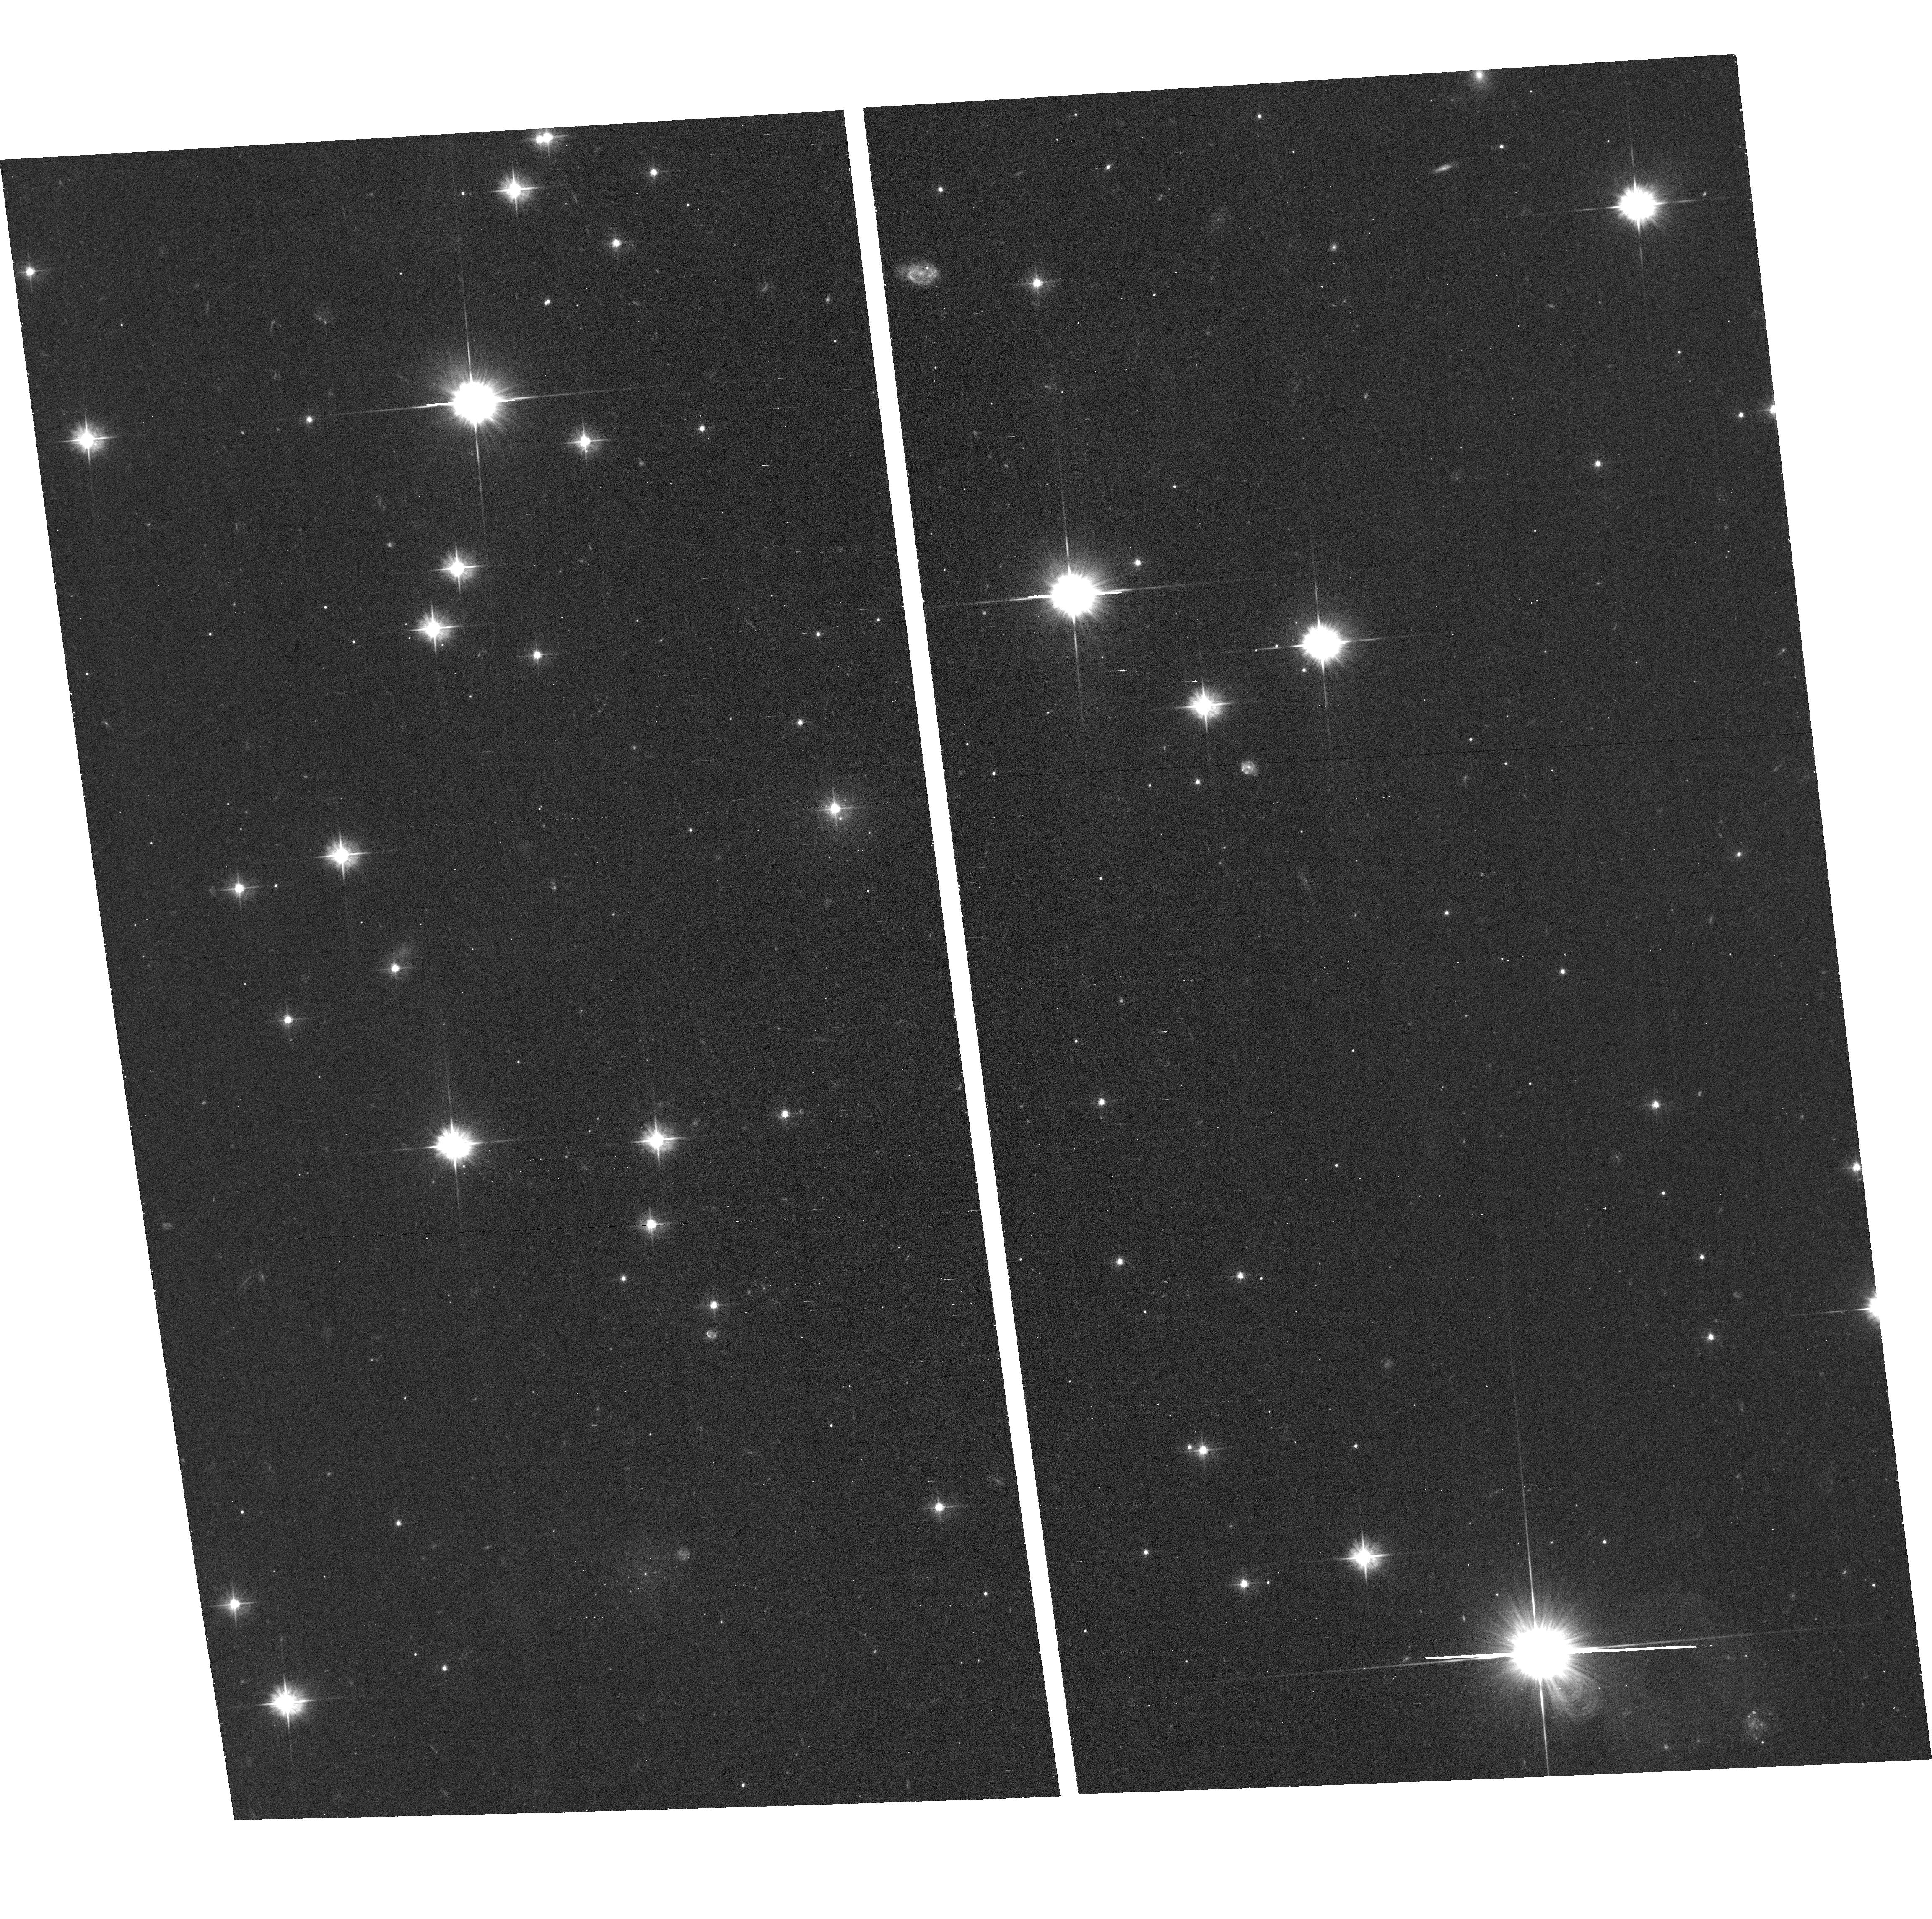
Target: field at RA 49.891°, Dec 41.978°
Instrument: ACS/WFC
Filter: F475W
Exposure: 41 min
Observation ID: hst_15235_09_acs_wfc_f475w_jdkb09

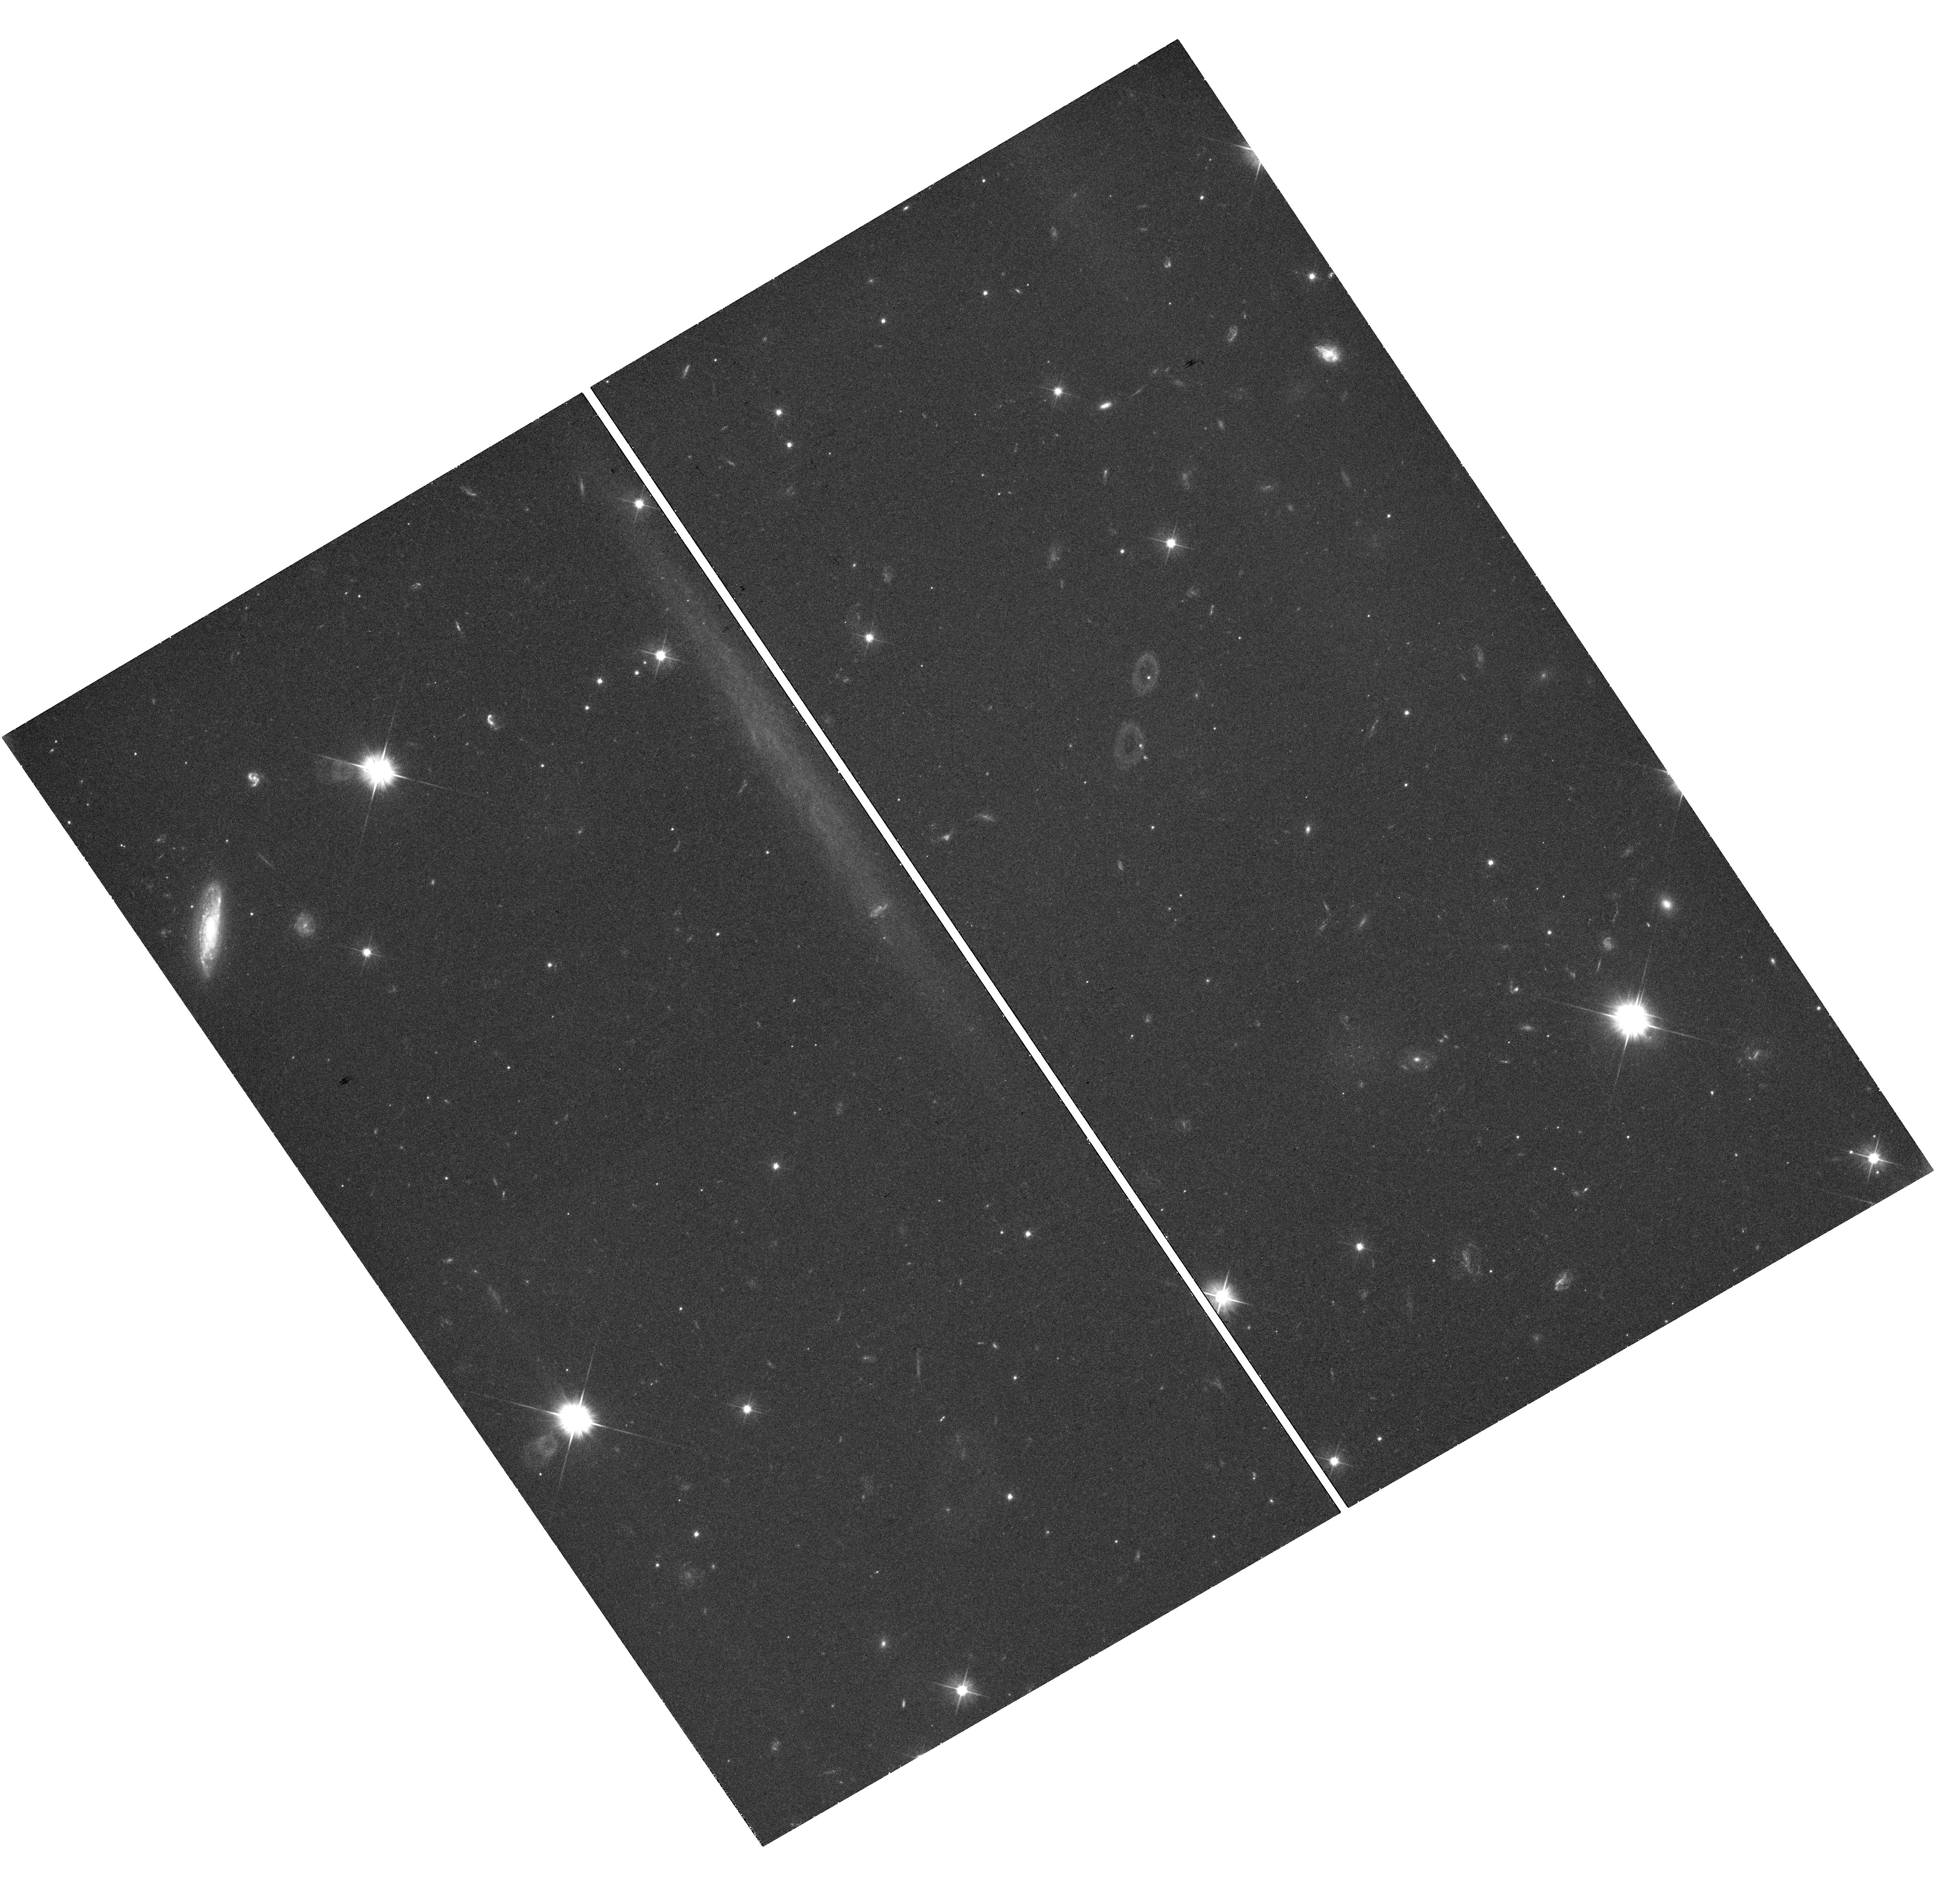
Target: PERSEUS-UDG01
Instrument: WFC3/UVIS
Filter: F475X
Exposure: 42 min
Observation ID: hst_15235_06_wfc3_uvis_f475x_idkb06

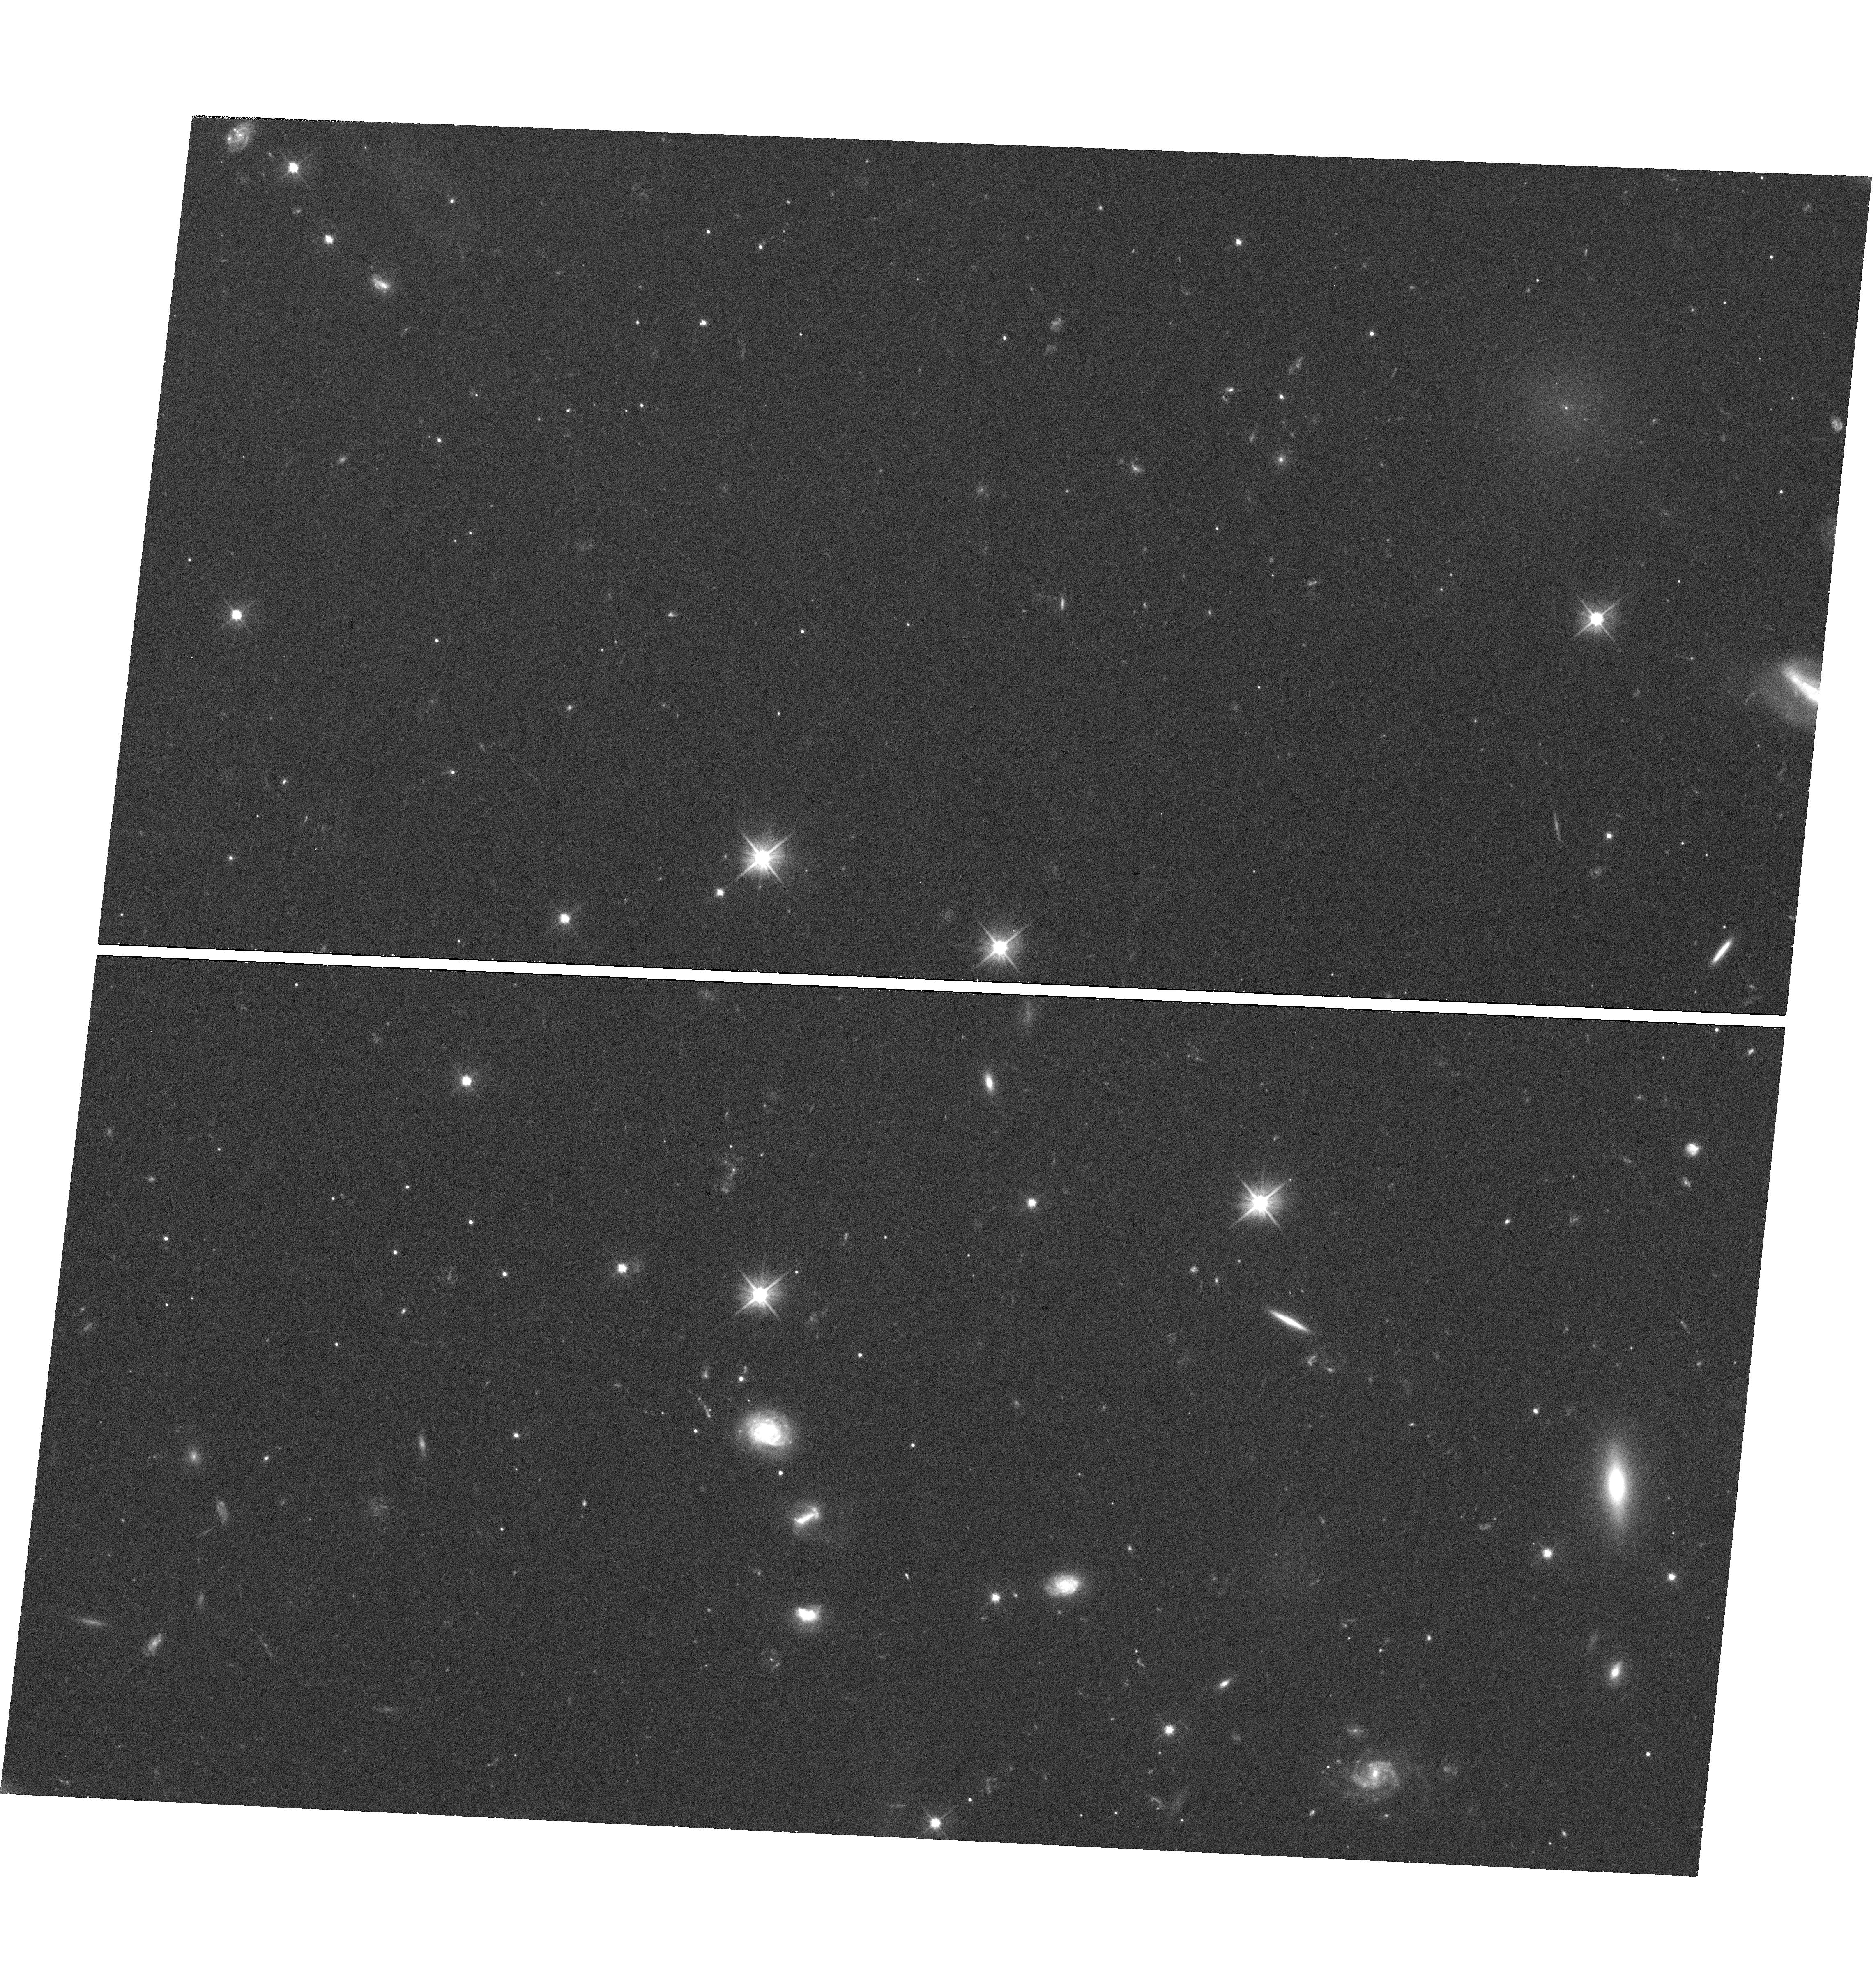
Target: PERSEUS-UDG07
Instrument: WFC3/UVIS
Filter: F475X
Exposure: 42 min
Observation ID: hst_15235_12_wfc3_uvis_f475x_idkb12

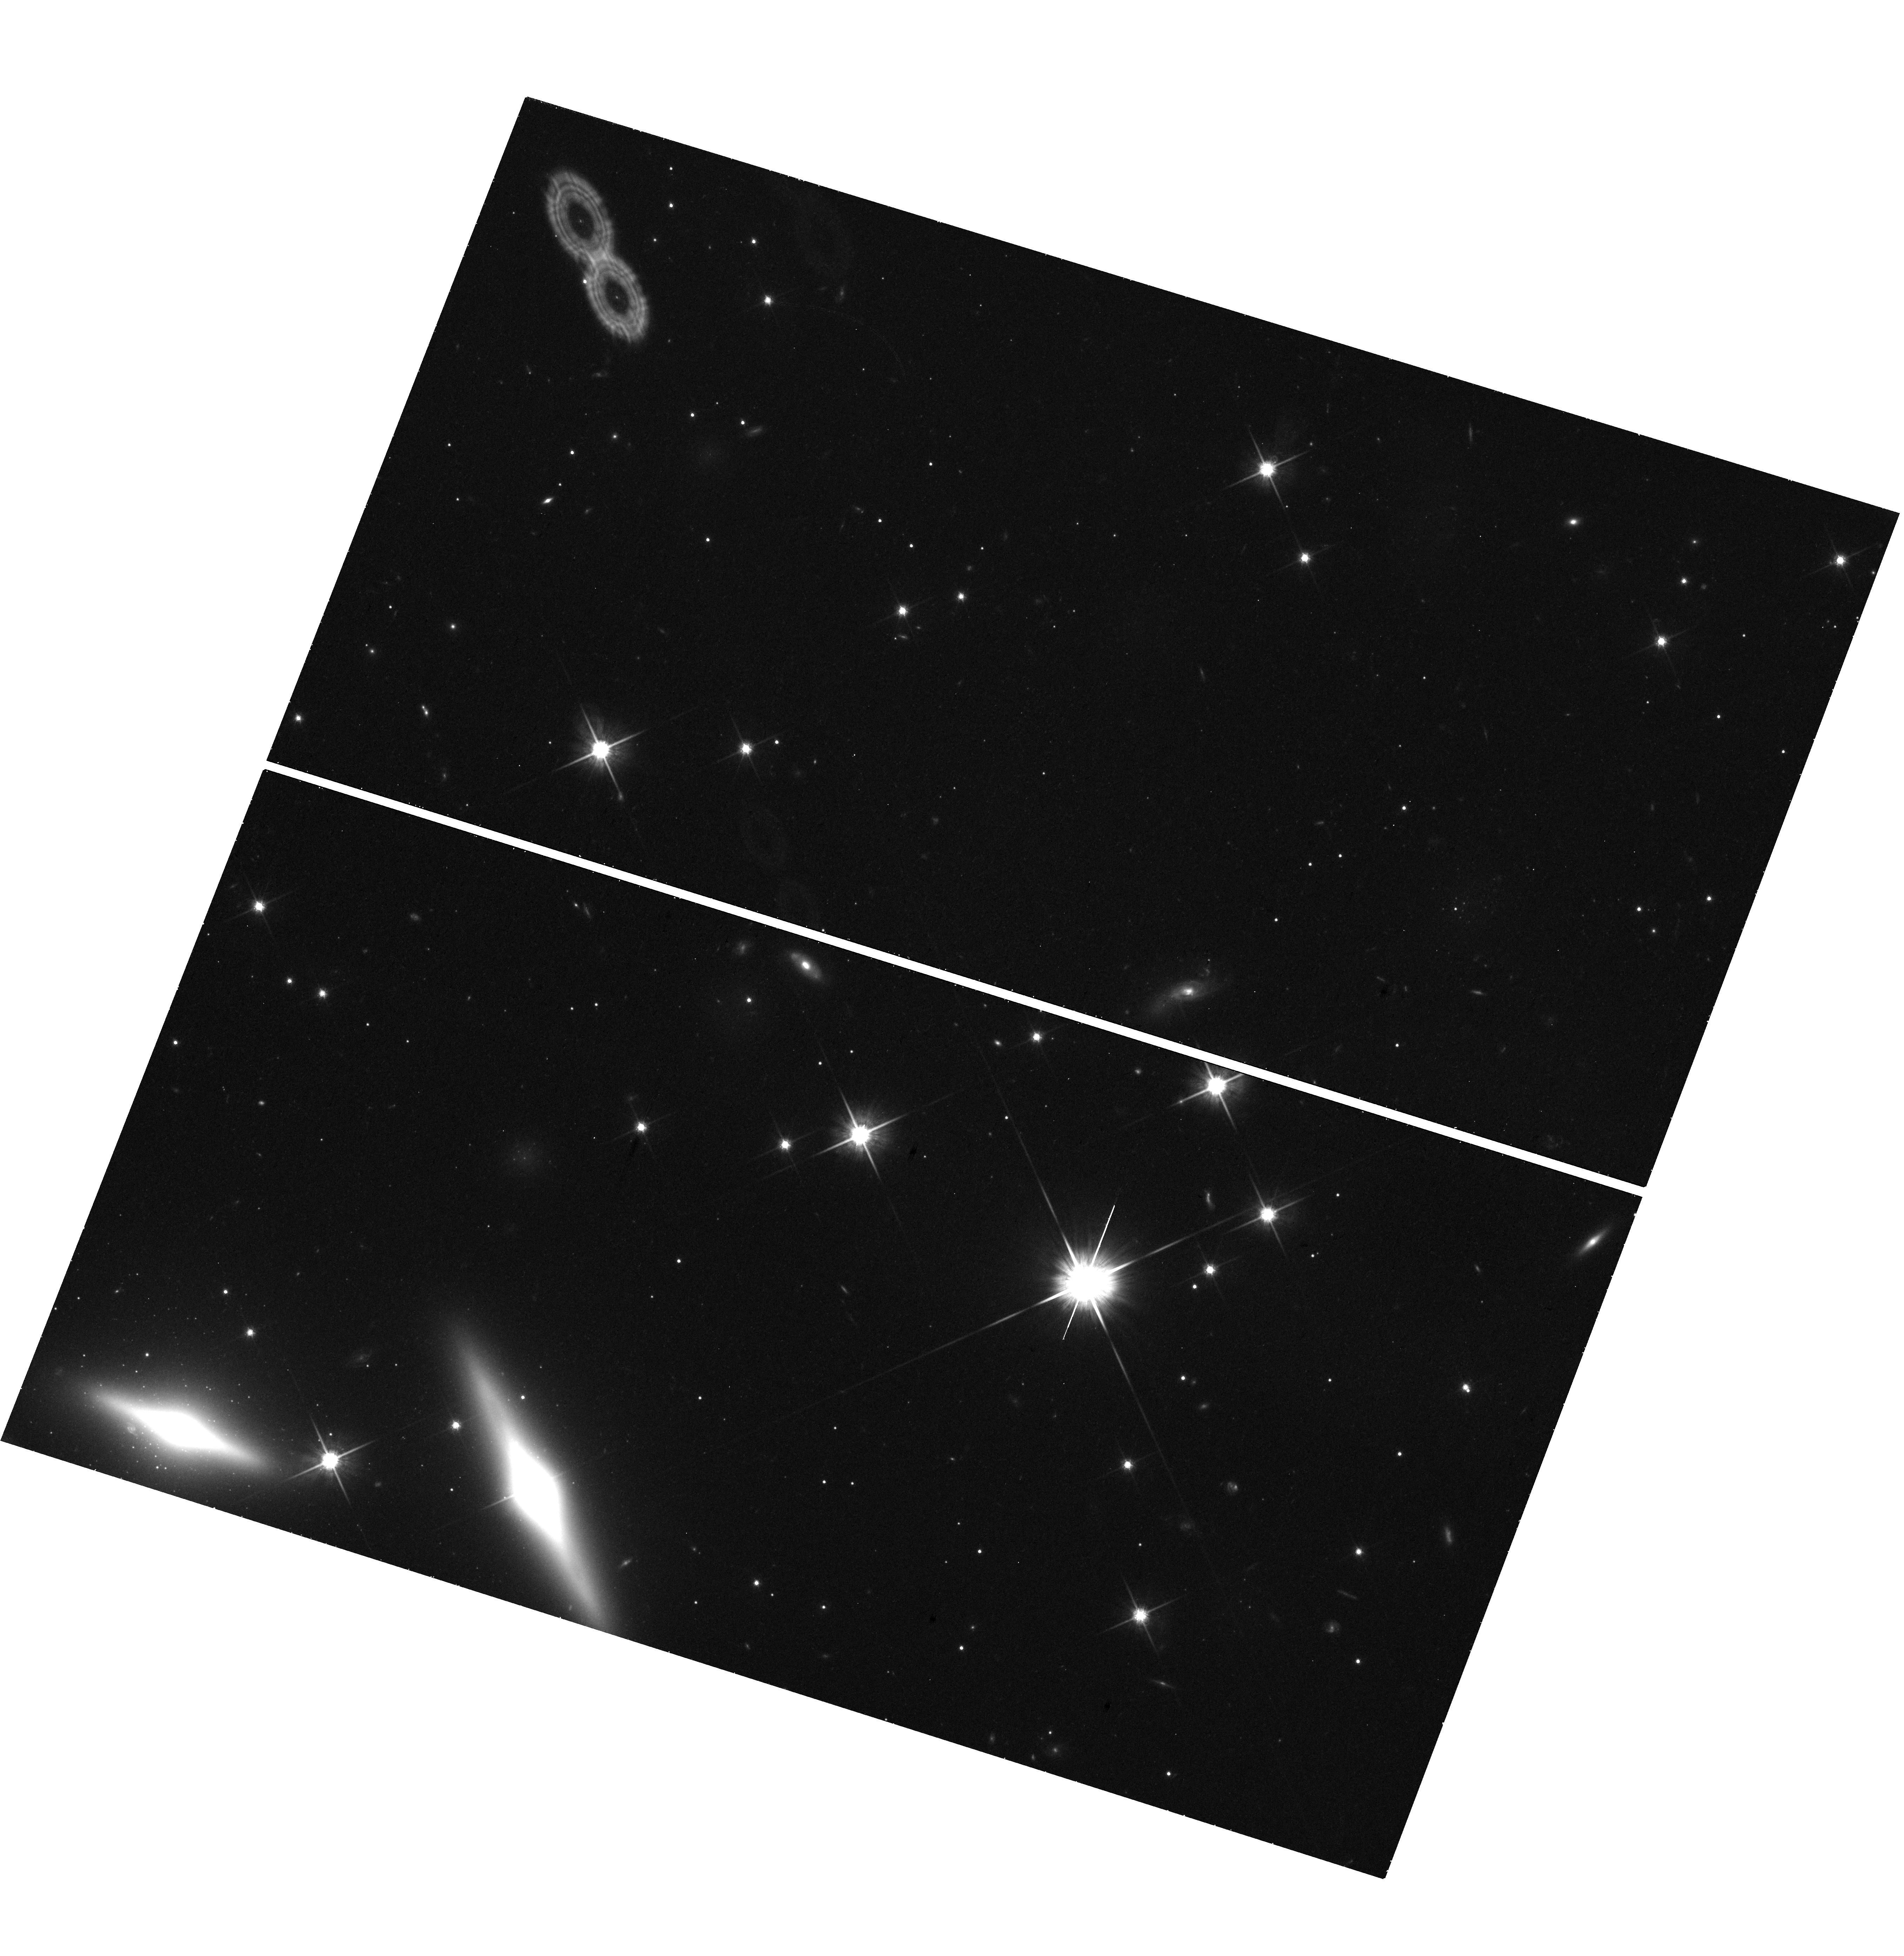
Target: PERSEUS-UDG03
Instrument: WFC3/UVIS
Filter: F814W
Exposure: 44 min
Observation ID: hst_15235_08_wfc3_uvis_f814w_idkb08

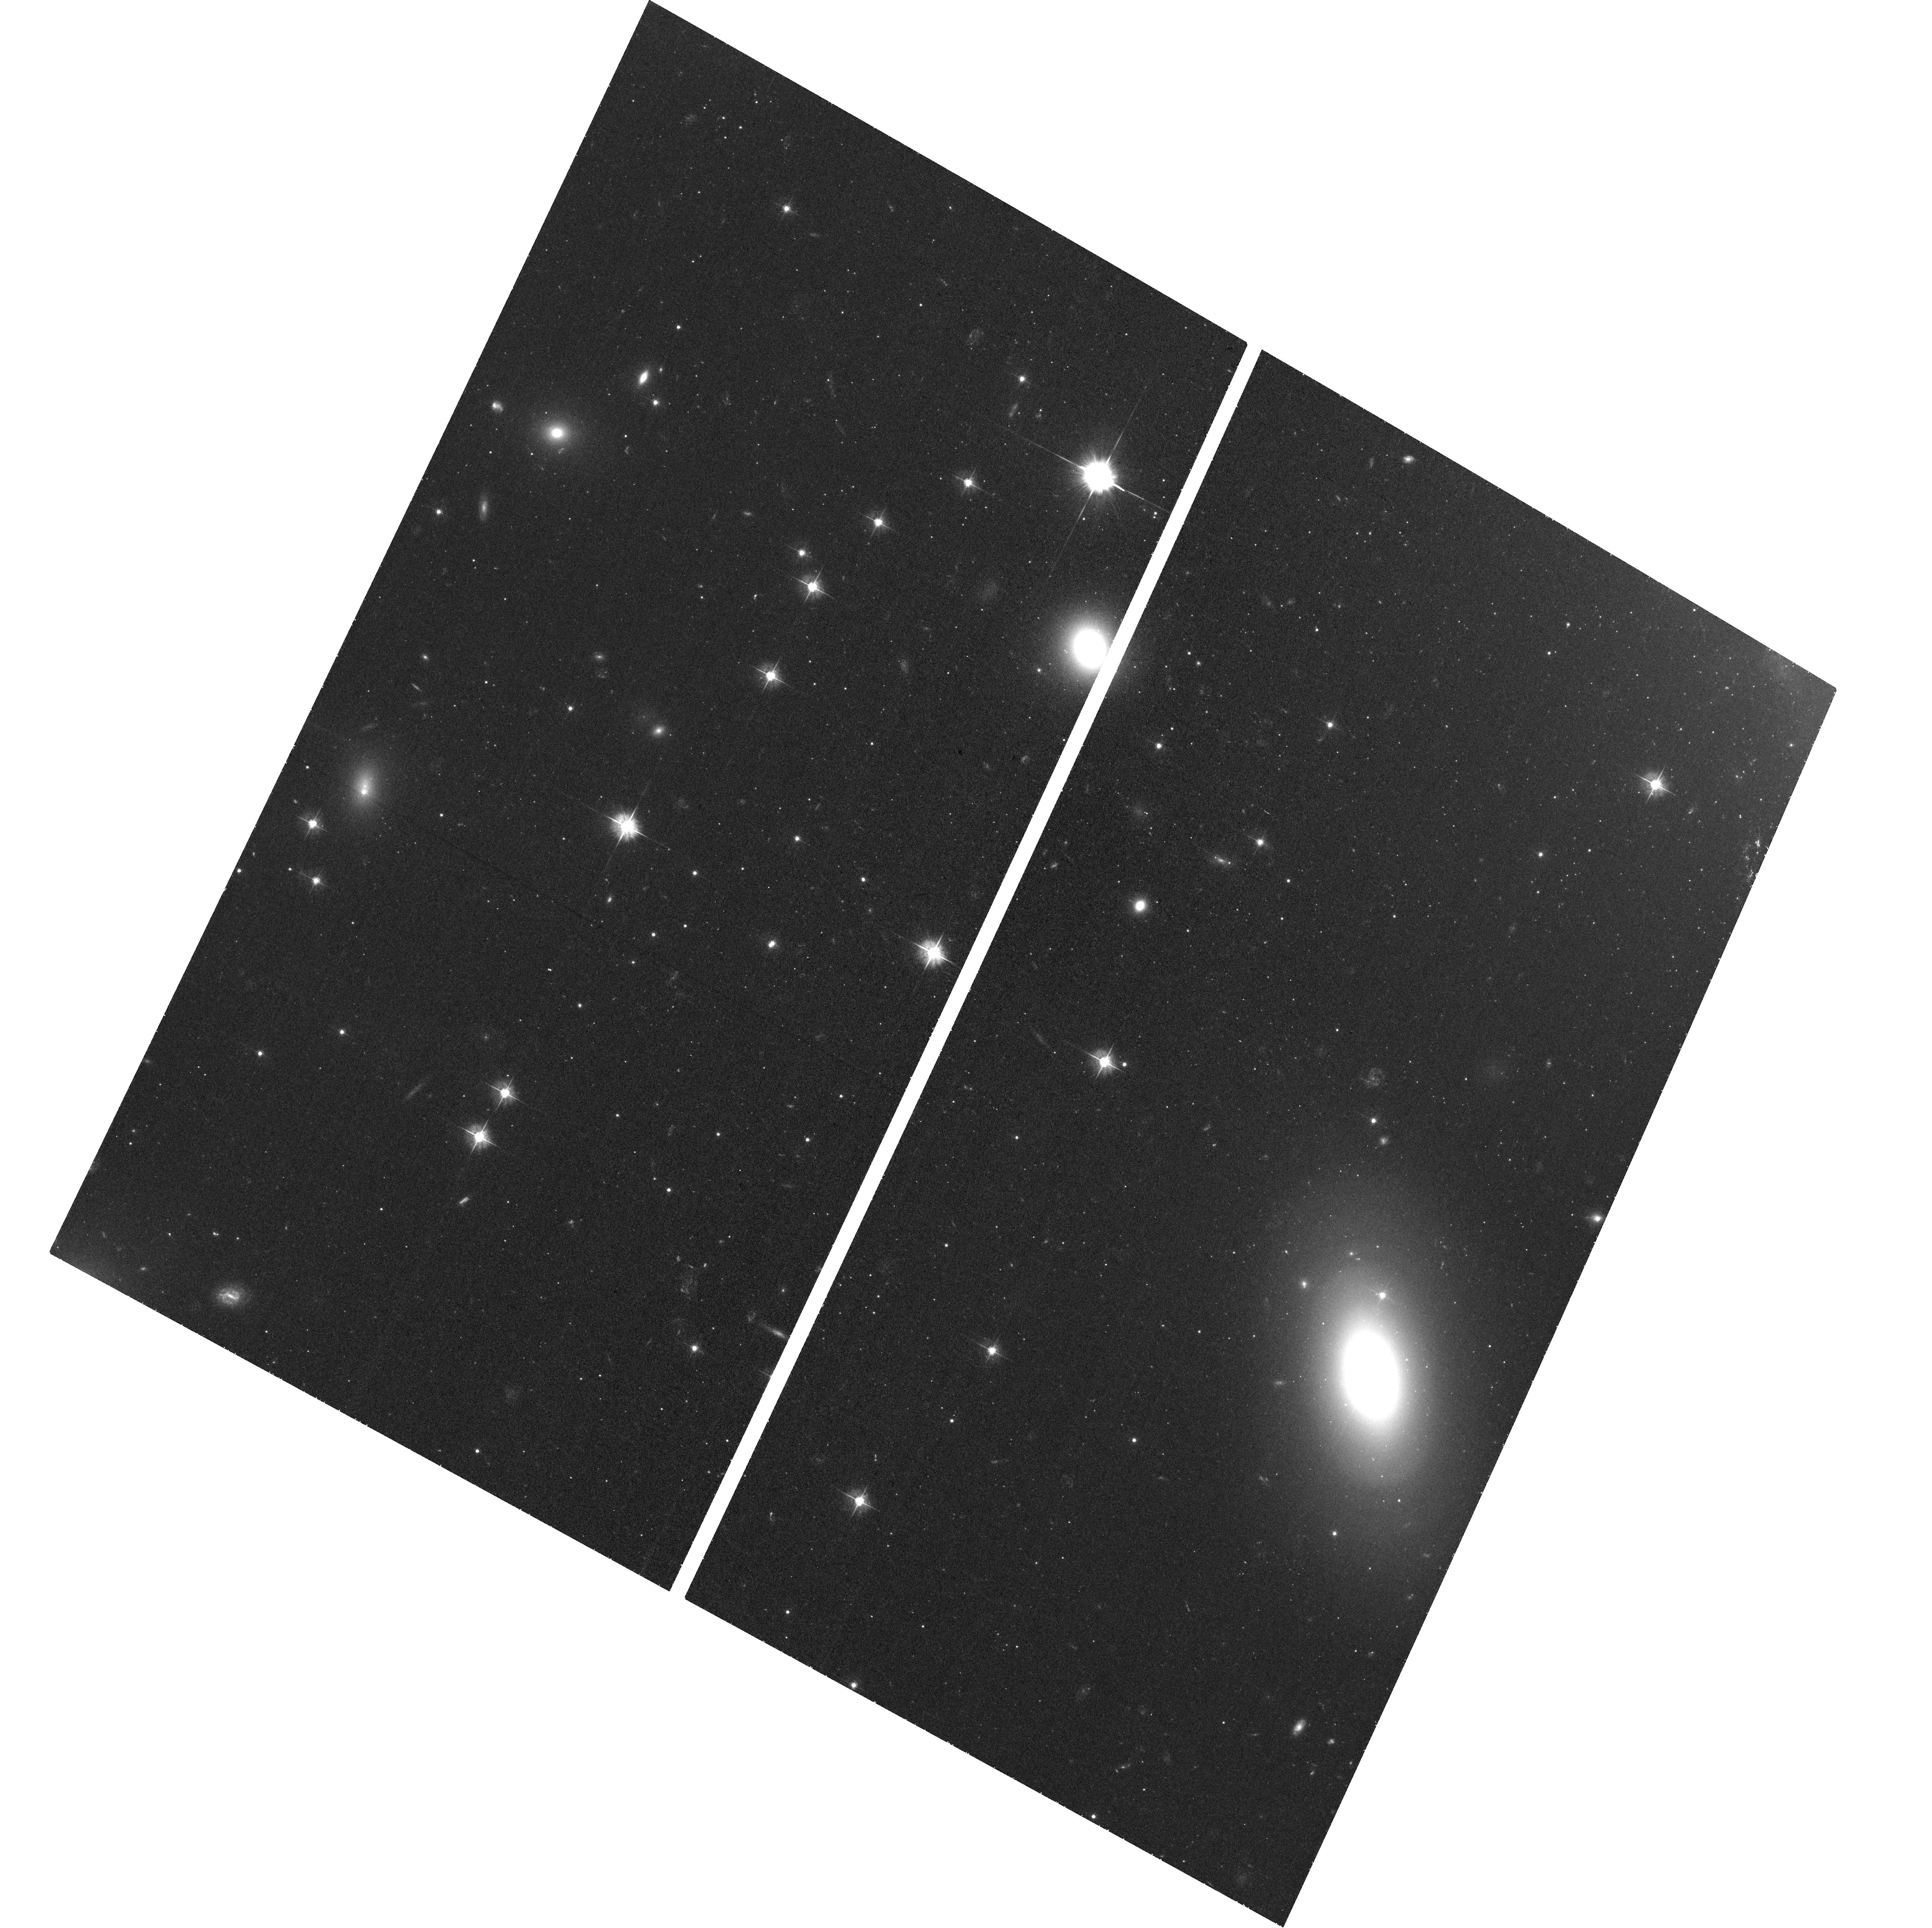
Target: NGC1275-F2
Instrument: ACS/WFC
Filter: F475W
Exposure: 41 min
Observation ID: hst_15235_02_acs_wfc_f475w_jdkb02

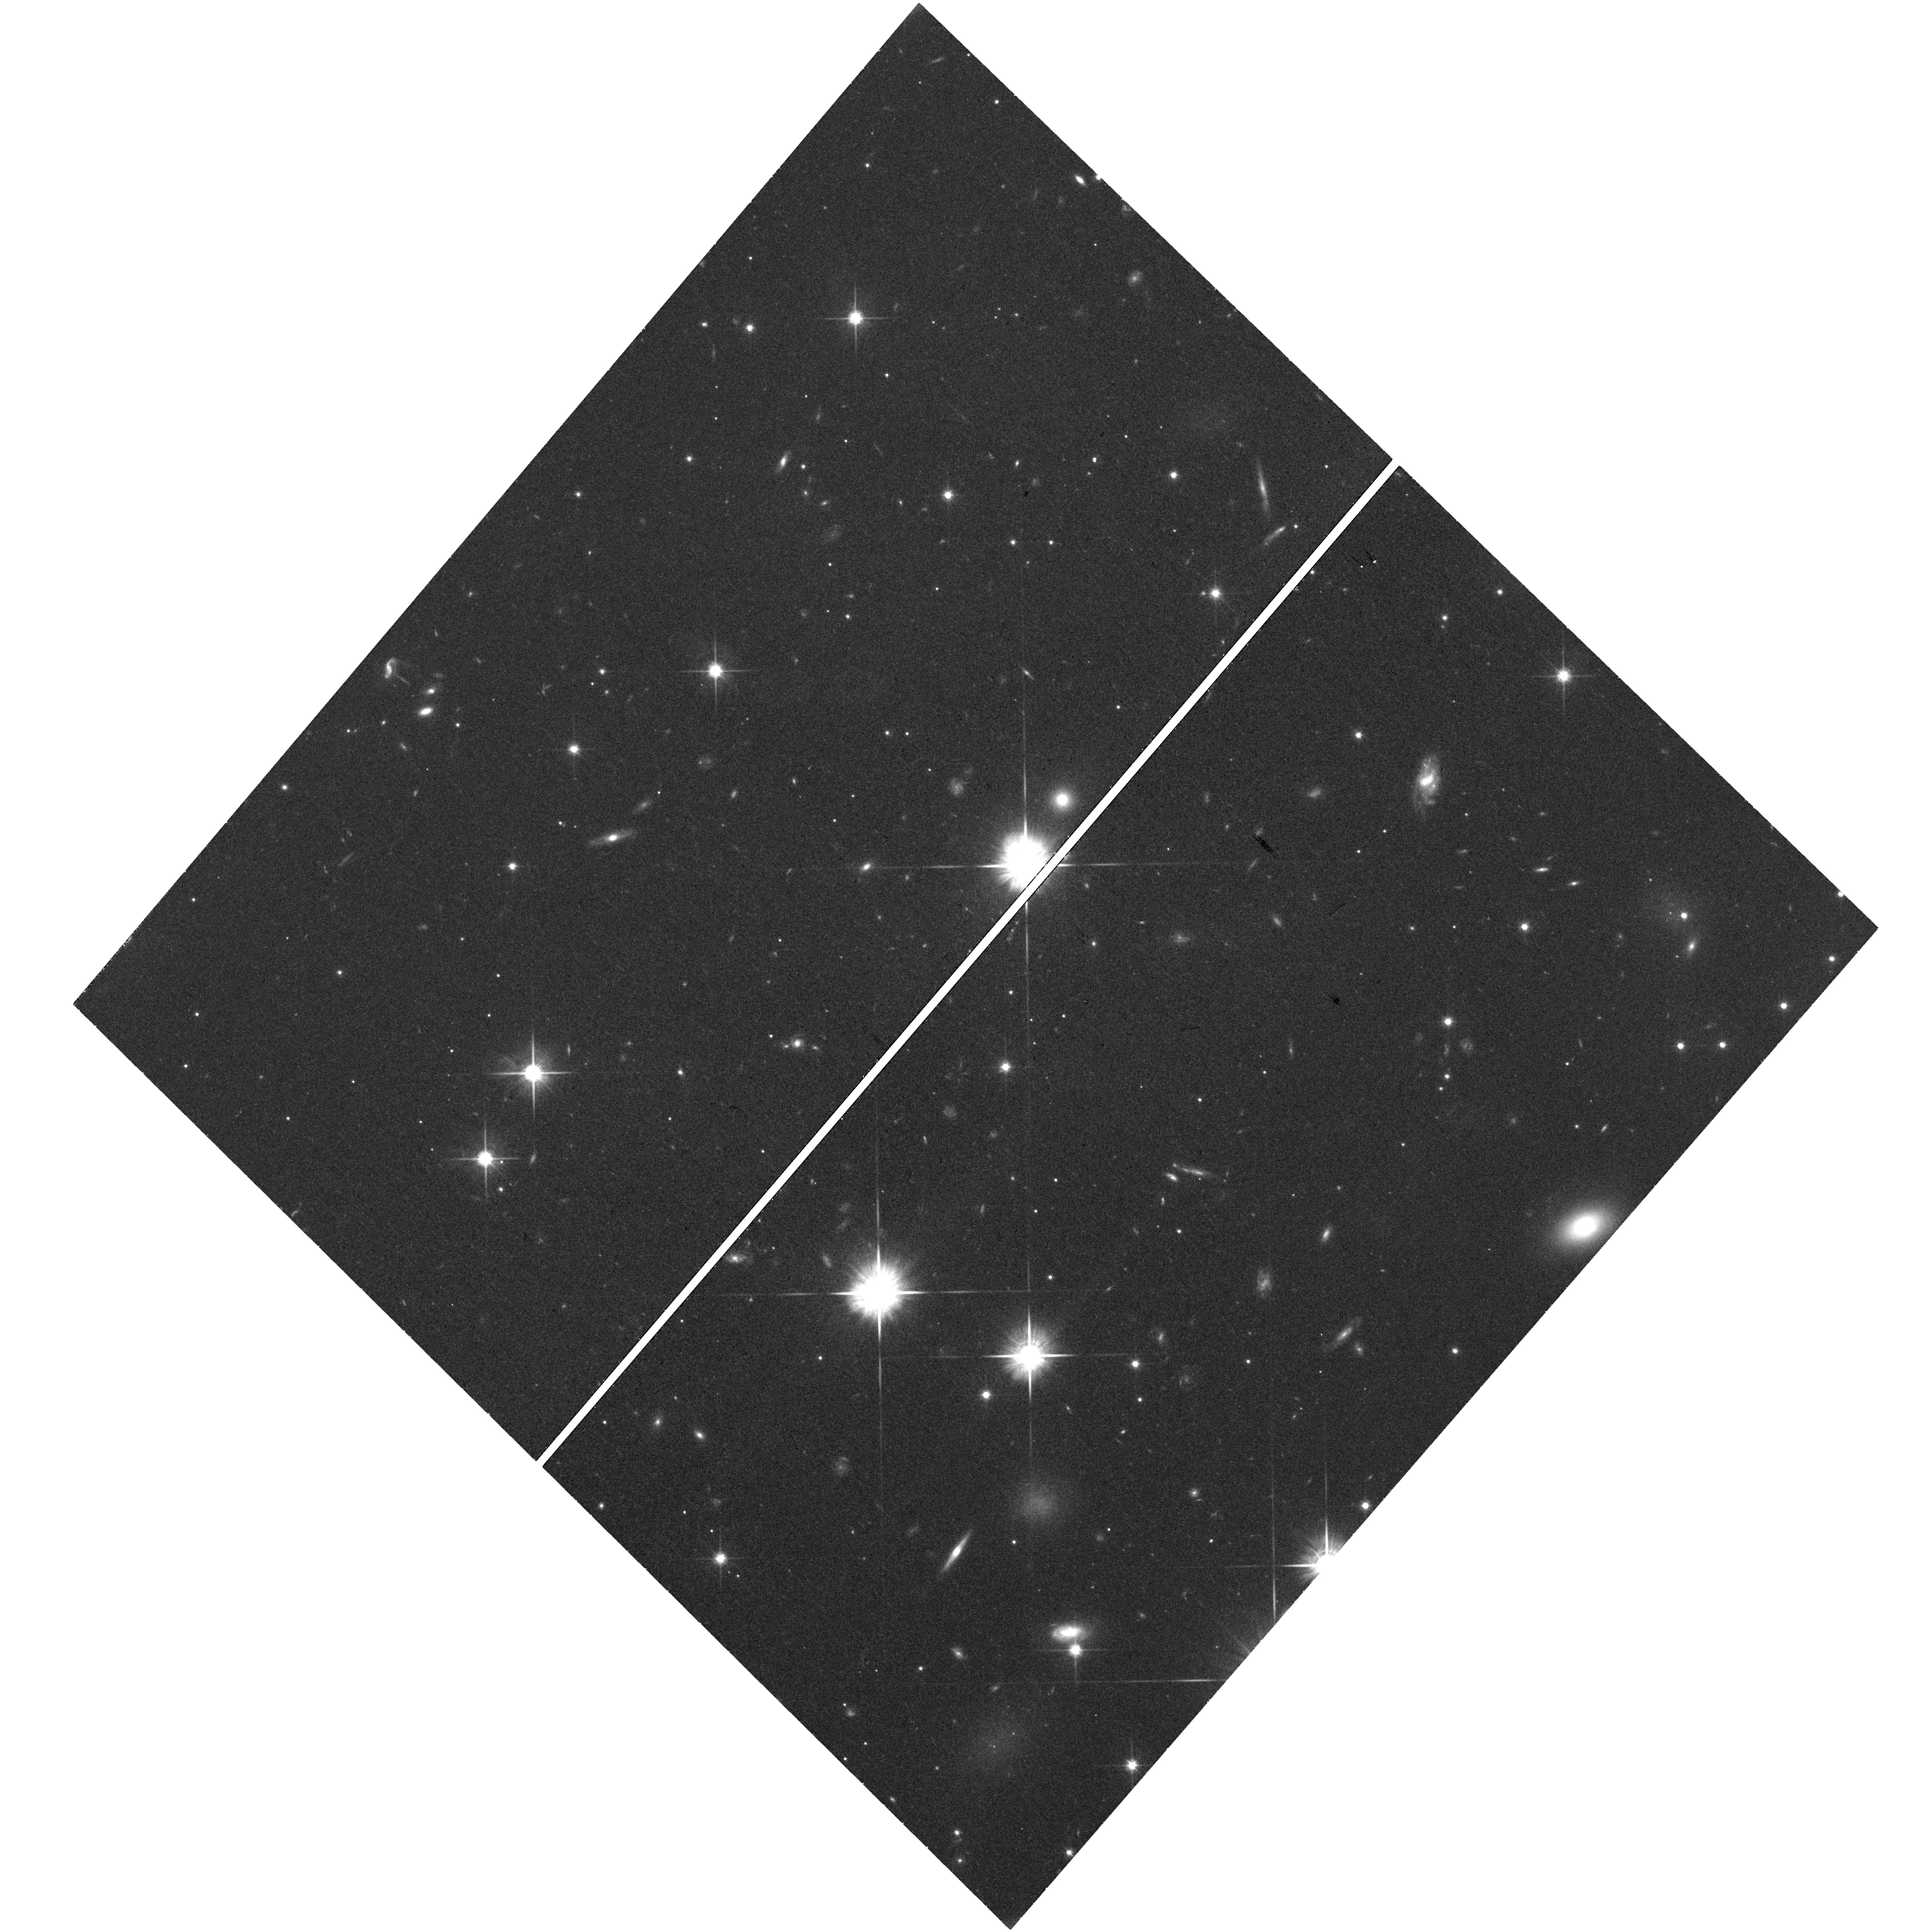
Target: PERSEUS-UDG08
Instrument: WFC3/UVIS
Filter: F814W
Exposure: 44 min
Observation ID: hst_15235_13_wfc3_uvis_f814w_idkb13

The Perseus Cluster: Bridging the Extremes of Stellar Systems (PI: Harris, William Edgar)

The Perseus cluster (Abell 426) at d=75 Mpc is as massive and diverse as Virgo and Coma and displays a rich laboratory for studying galaxy evolution. Its massive X-ray halo gas component and its high proportion of large early-type galaxies point to a long history of dynamical interaction amongst the cluster members. The central supergiant, NGC 1275, is perhaps the most active galaxy in the local universe, with a spectacular network of H-alpha filaments, cooling flows, feedback, and prominent star formation in plain view. We propose to use the Globular Cluster (GC) populations in the Perseus region with two-band imaging to pursue three connected goals: the stellar Intracluster Medium (ICM); its Ultra-Diffuse Galaxies (UDGs); and the GC populations in the Perseus core galaxies. Our analysis of a few HST/ACS Archival images covering the Perseus core strongly indicates that a substantial Intragalactic GC component is present. Our newly discovered sample of UDGs in Perseus covers the entire parameter space of these intriguing galaxies and will be thoroughly sampled in our study: are they `failed' underluminous galaxies with high masses, or are they a mixed bag? For all our goals, the GC populations will act as powerful tracers of the dominant old stellar populations -- their metallicity distributions and total populations in the ICM, the UDGs, and the three largest E galaxies in Perseus. As a bonus, we expect to find ~200 new Ultra-Compact Dwarfs (UCDs) and half a dozen rare compact ellipticals (cEs). The scientific payoffs will include a broader understanding of the nature and history of all these types of galaxies and their stripped stellar material.